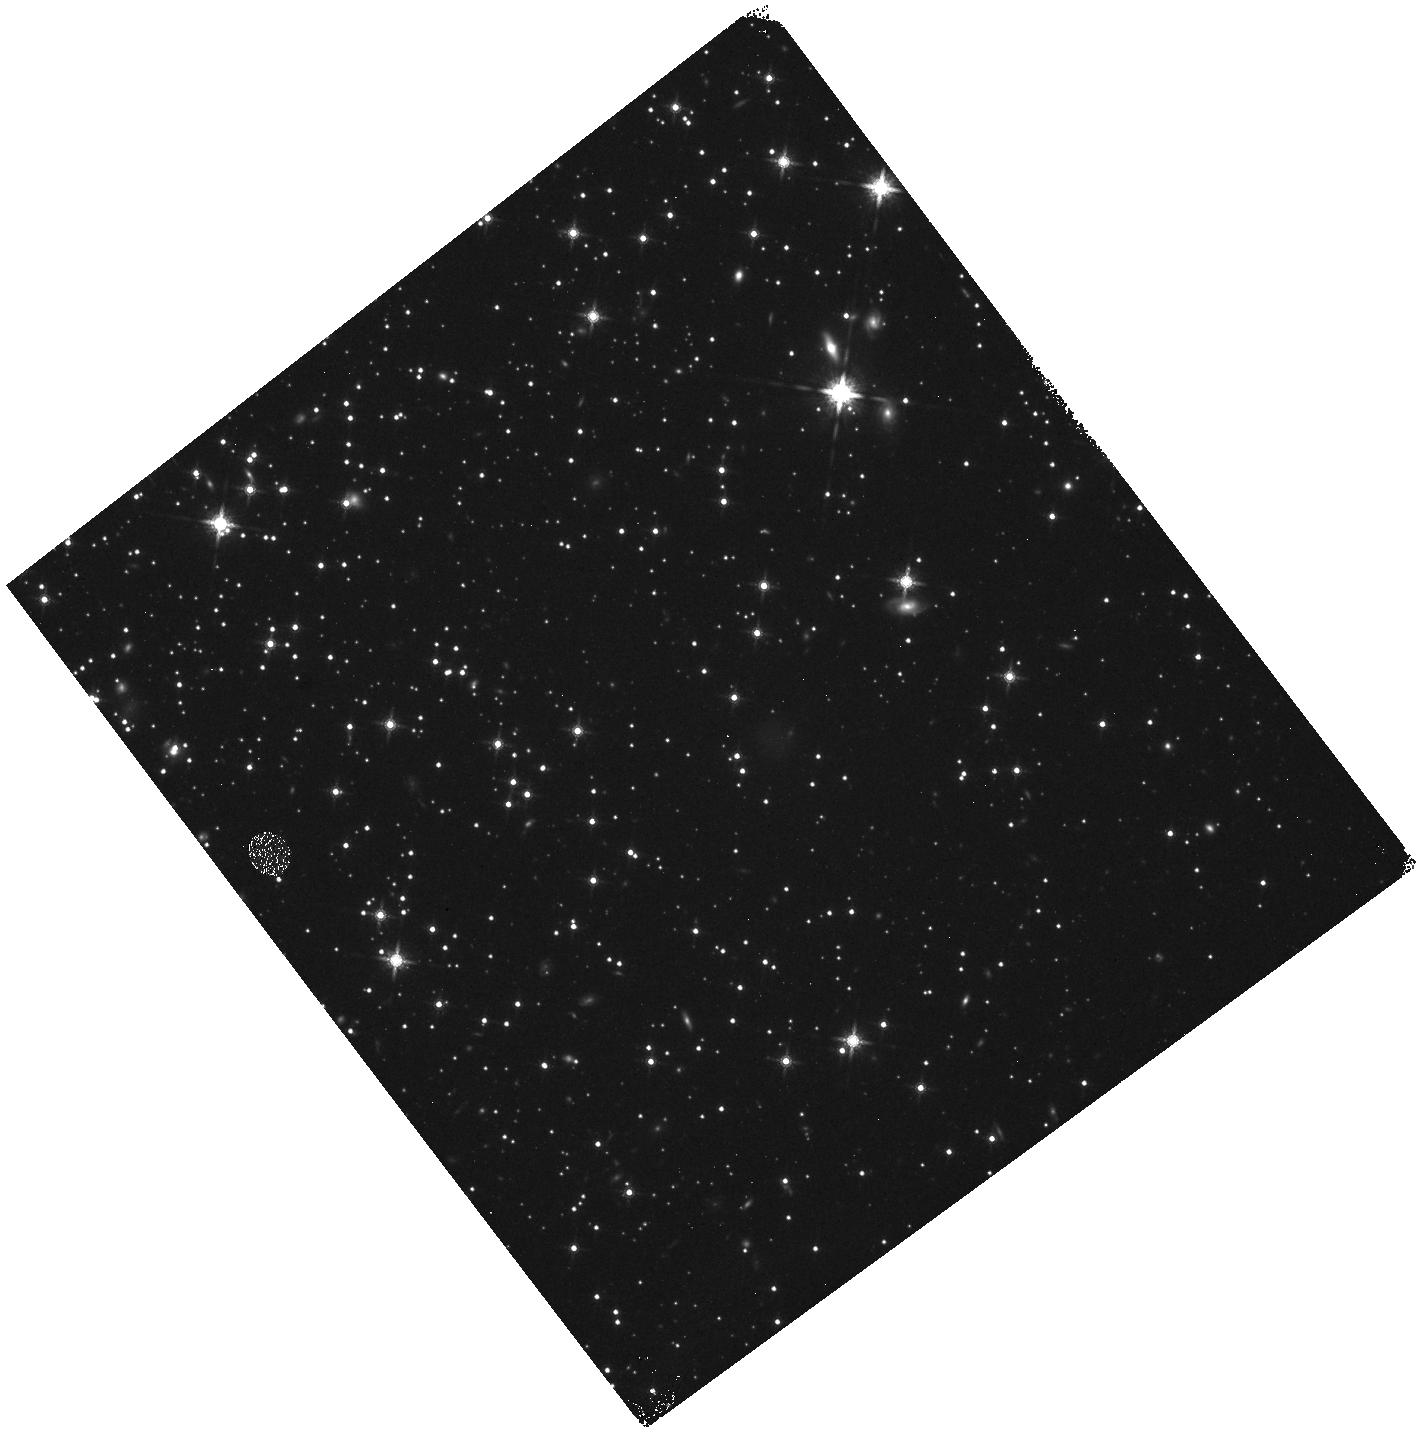
Target: NGC-288
Instrument: WFC3/IR
Filter: F160W
Exposure: 22 min
Observation ID: hst_16289_11_wfc3_ir_f160w_ieau11

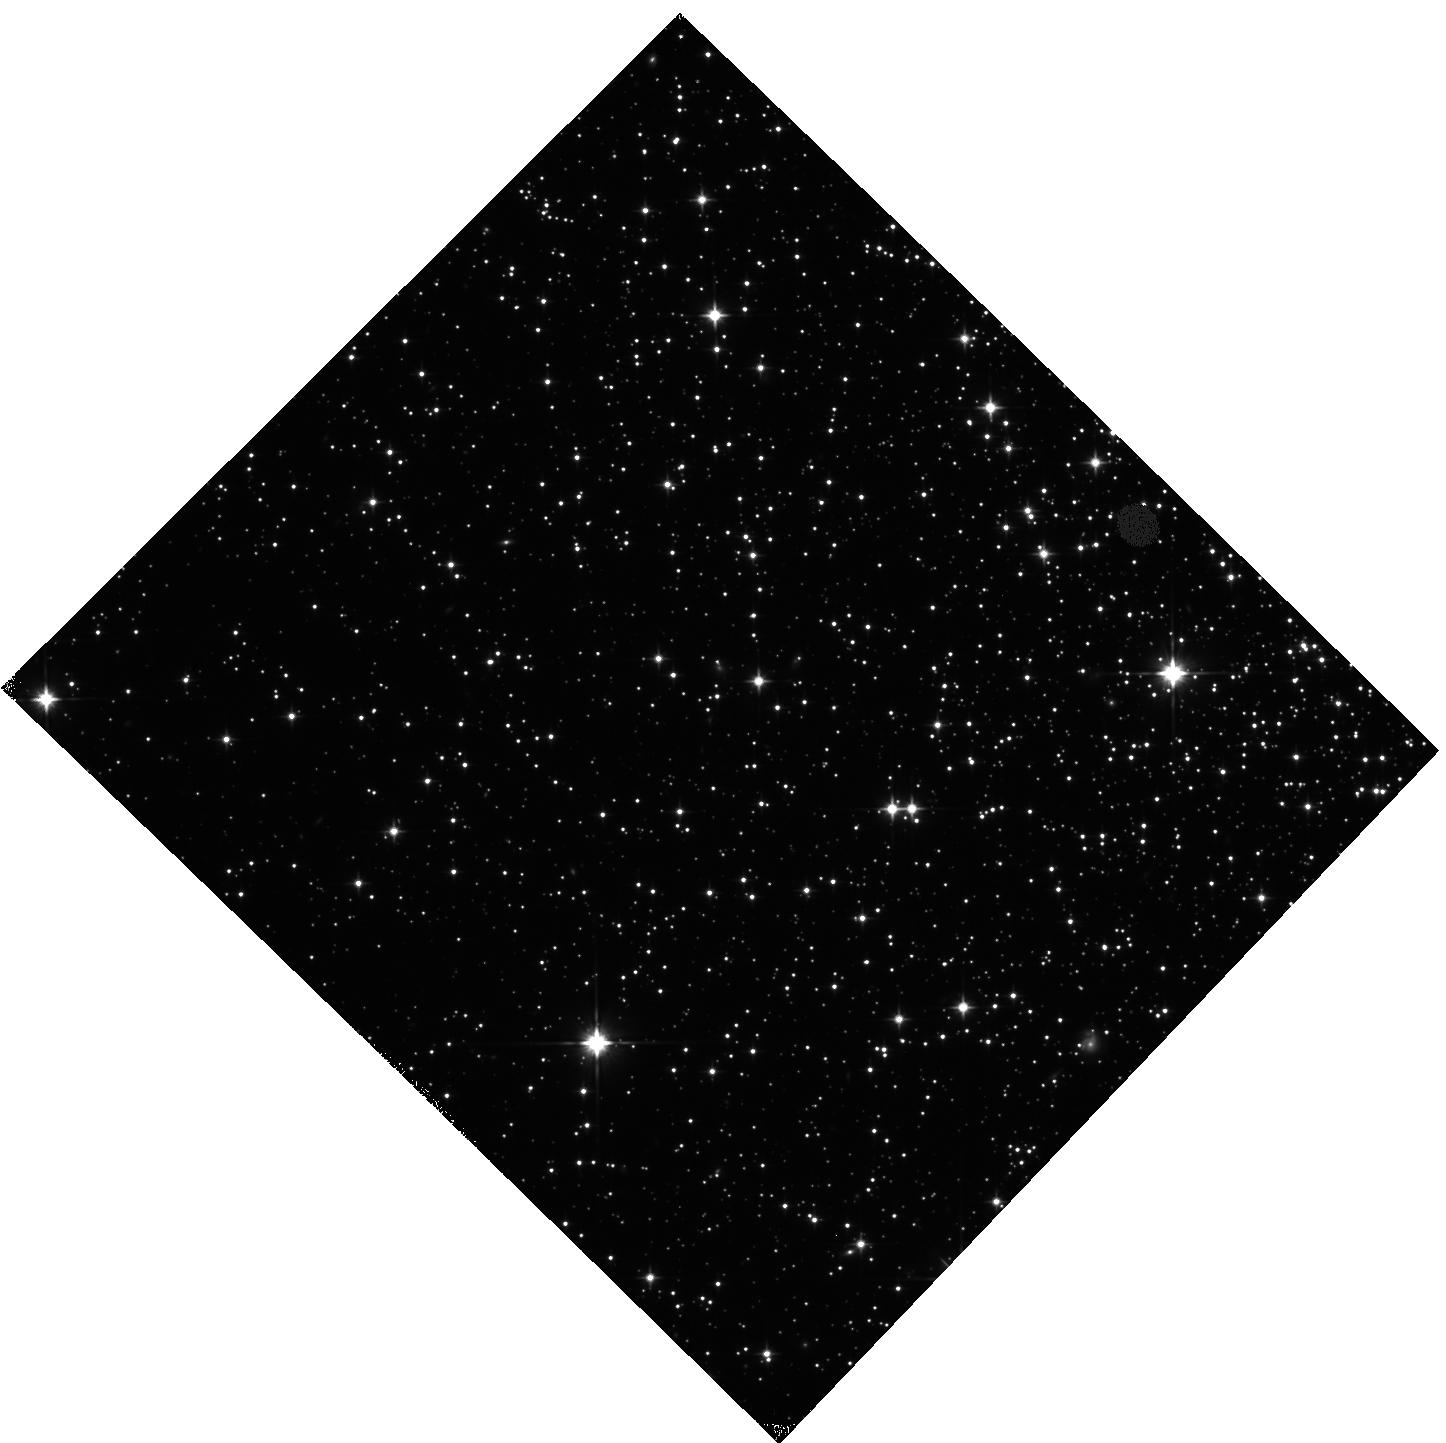
Target: M-5
Instrument: WFC3/IR
Filter: F110W
Exposure: 22 min
Observation ID: hst_16289_04_wfc3_ir_f110w_ieau04

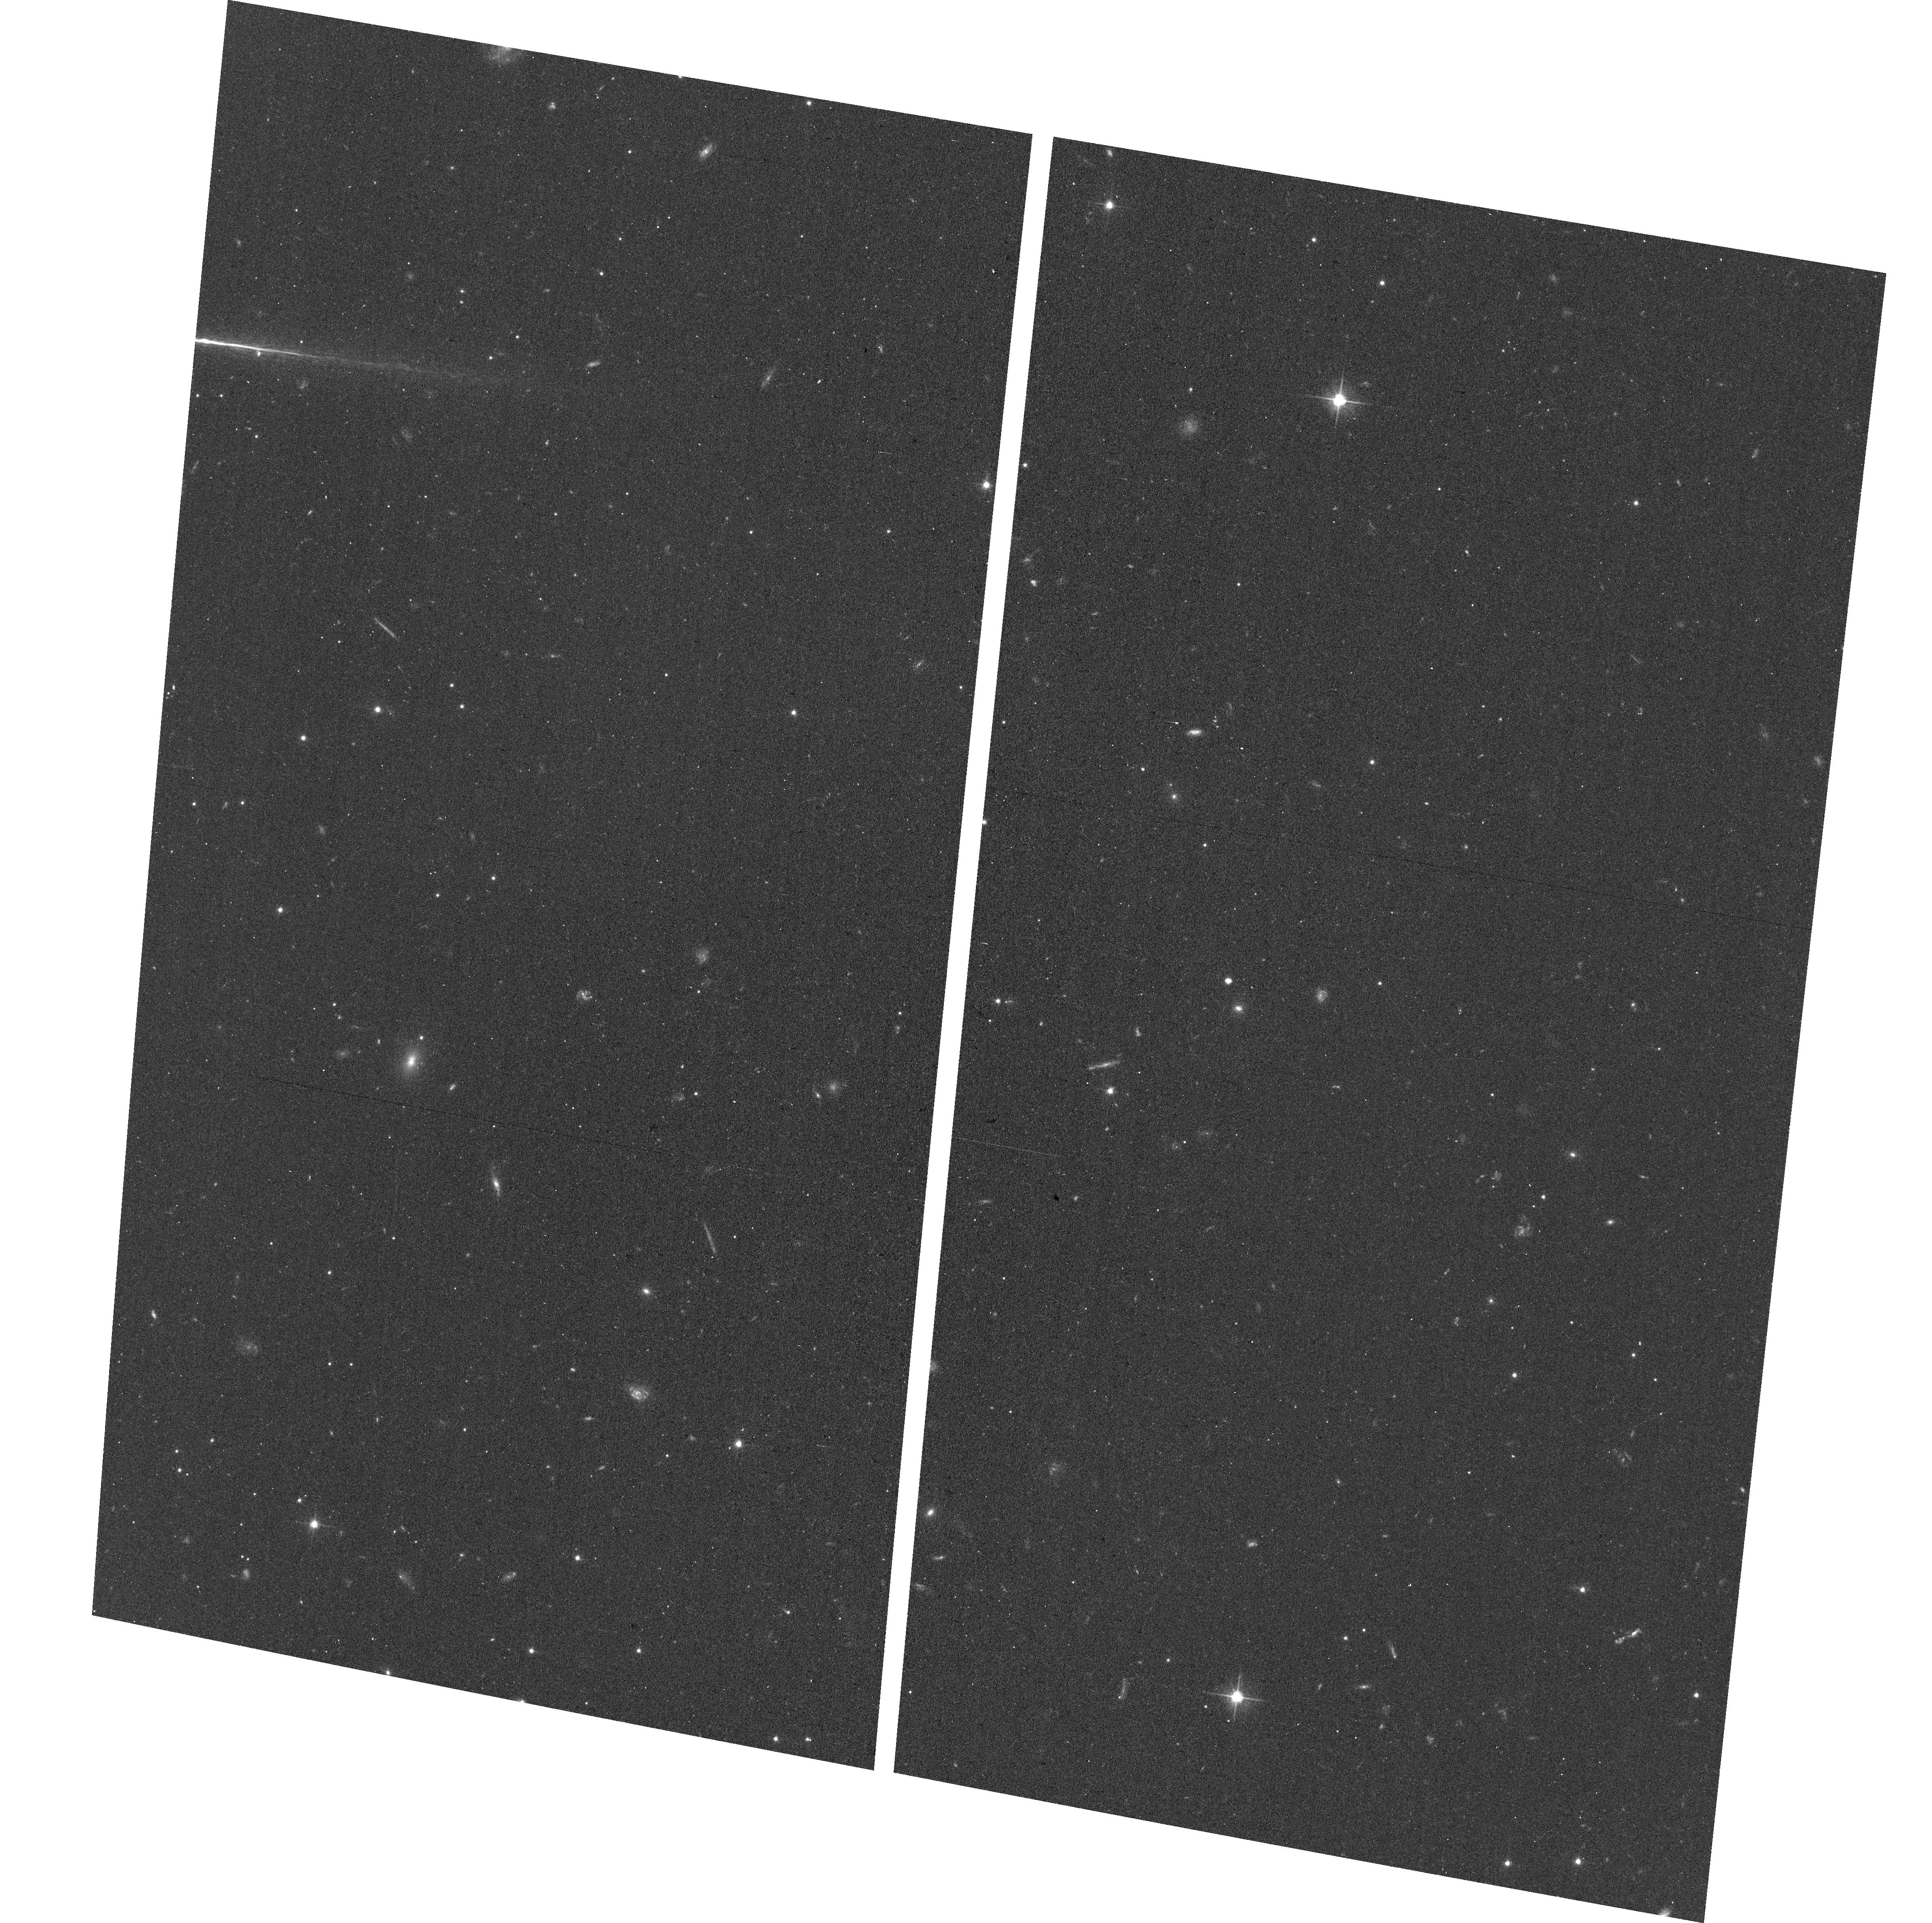
Target: field at RA 13.008°, Dec -26.552°
Instrument: ACS/WFC
Filter: F606W
Exposure: 16 min
Observation ID: hst_16289_11_acs_wfc_f606w_jeau11

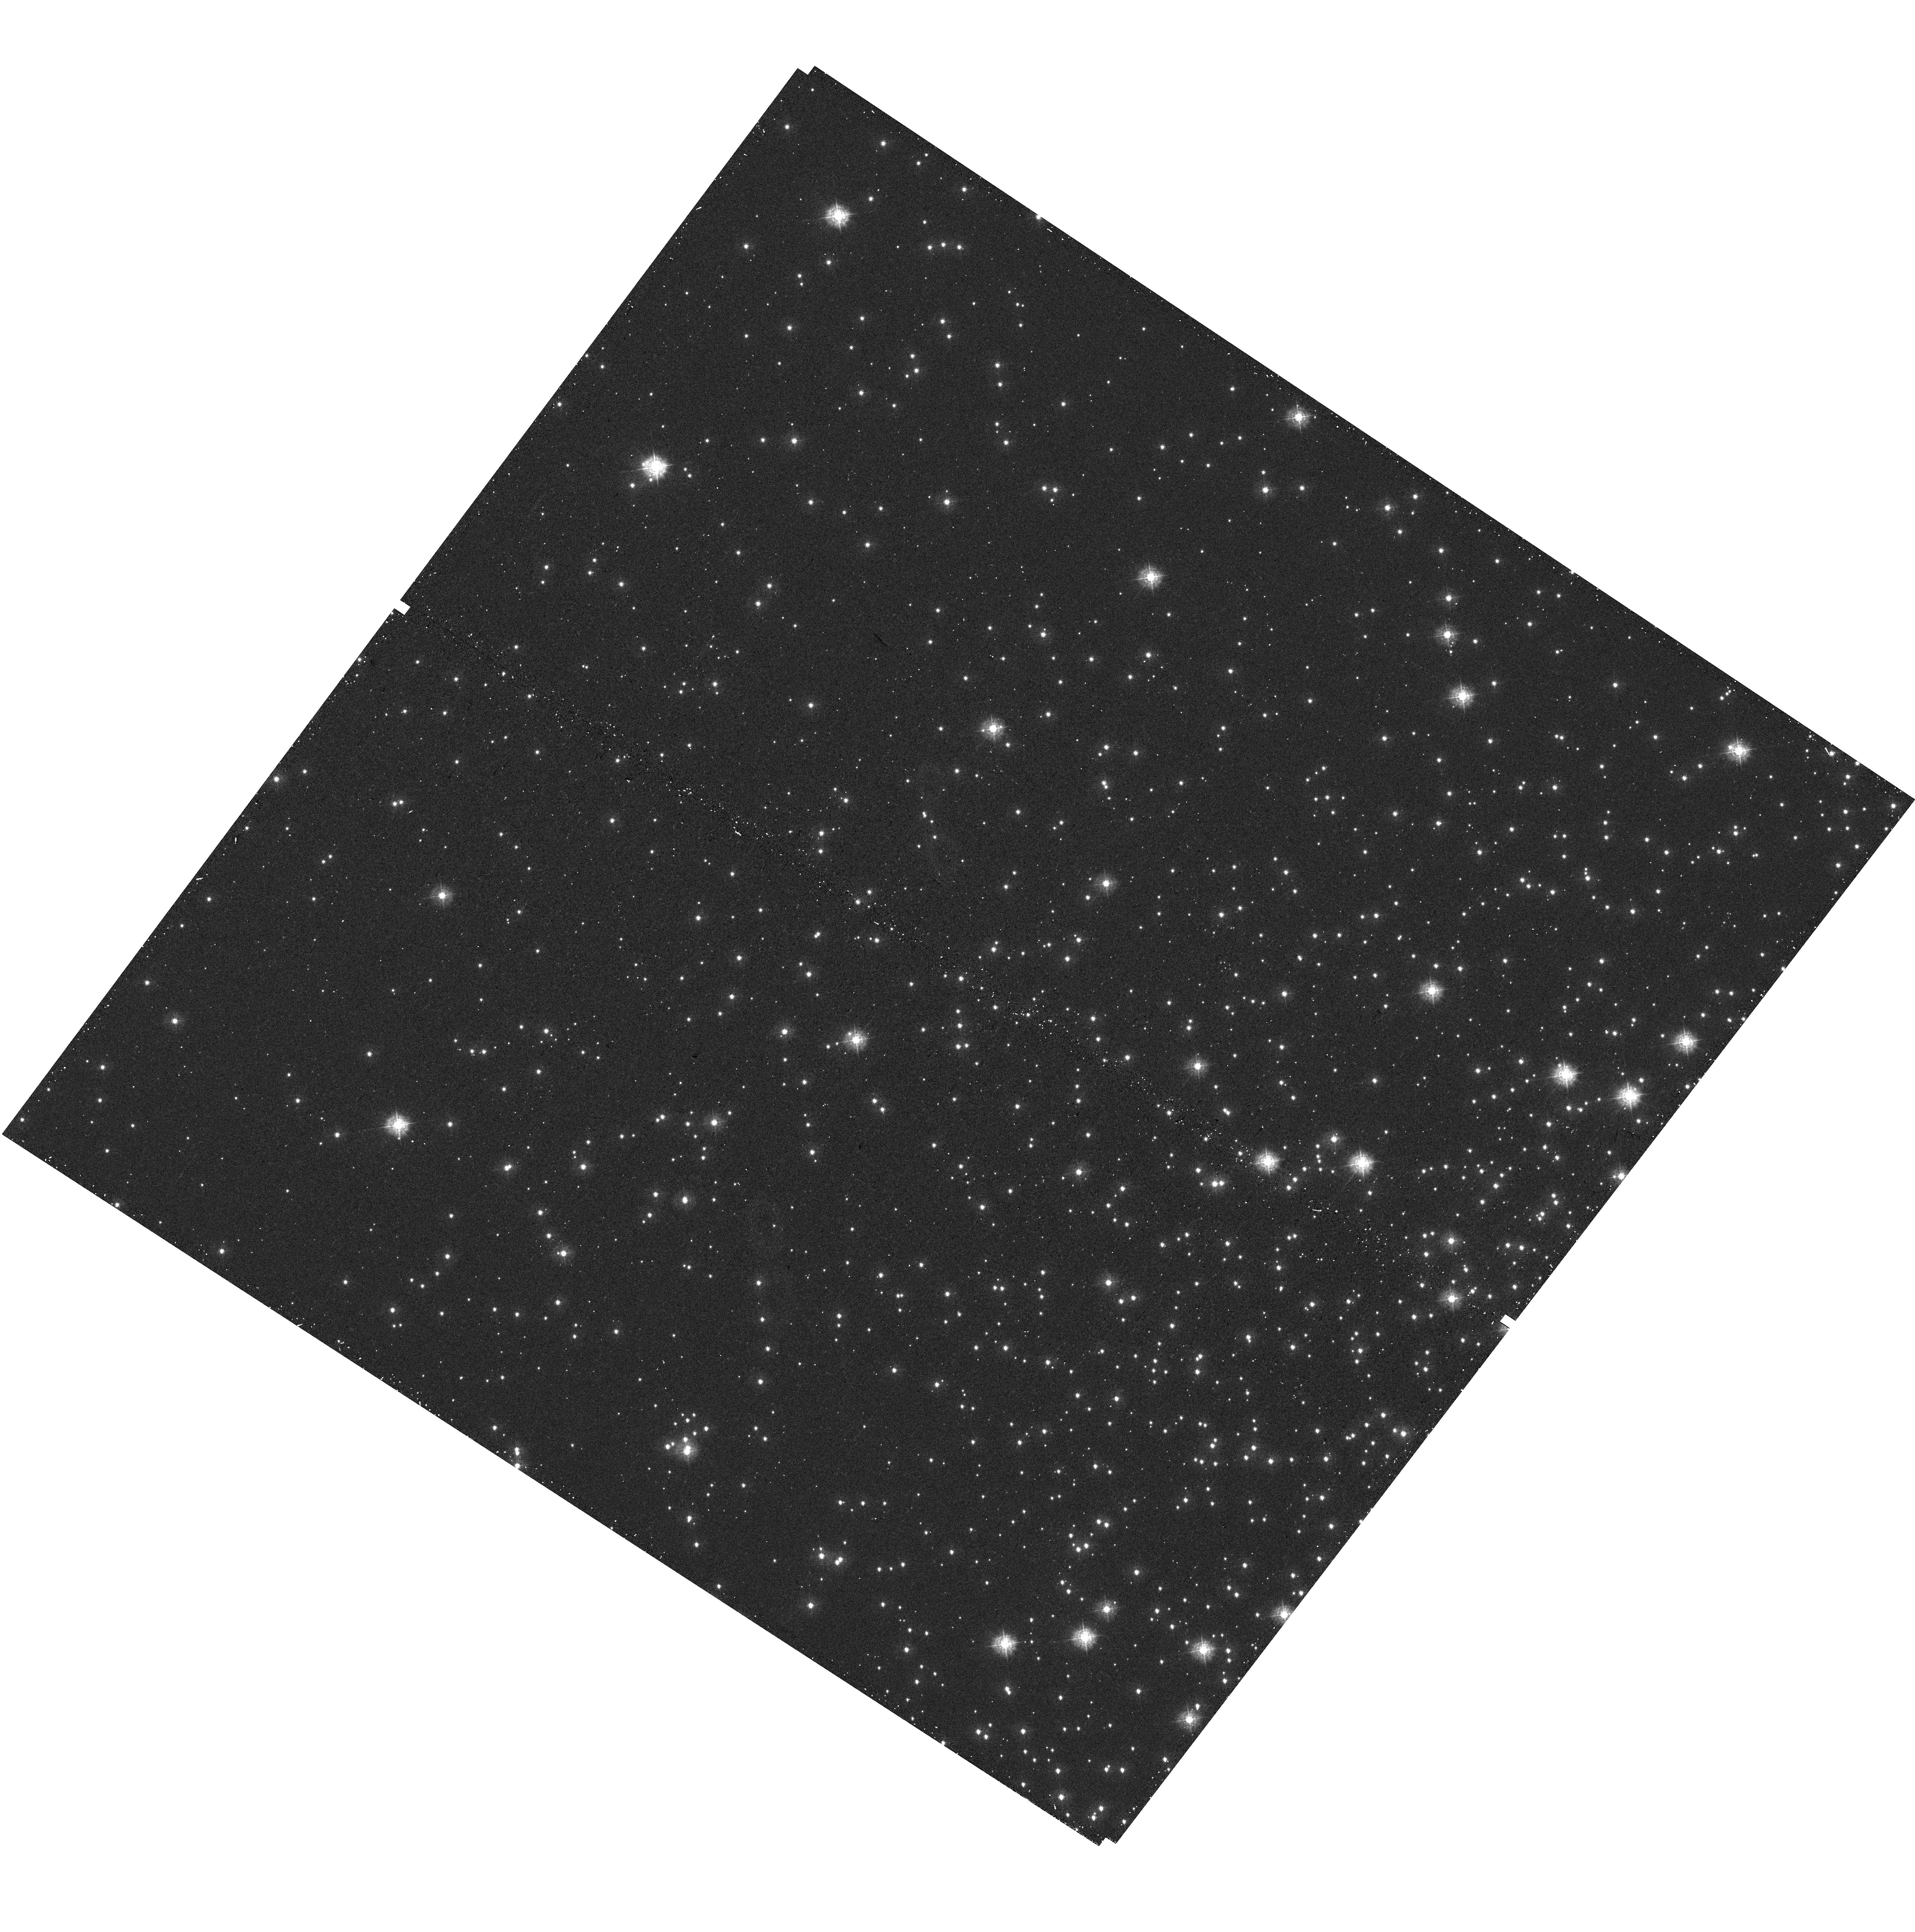
Target: M-4
Instrument: WFC3/UVIS
Filter: F336W
Exposure: 12 min
Observation ID: hst_16289_18_wfc3_uvis_f336w_ieau18

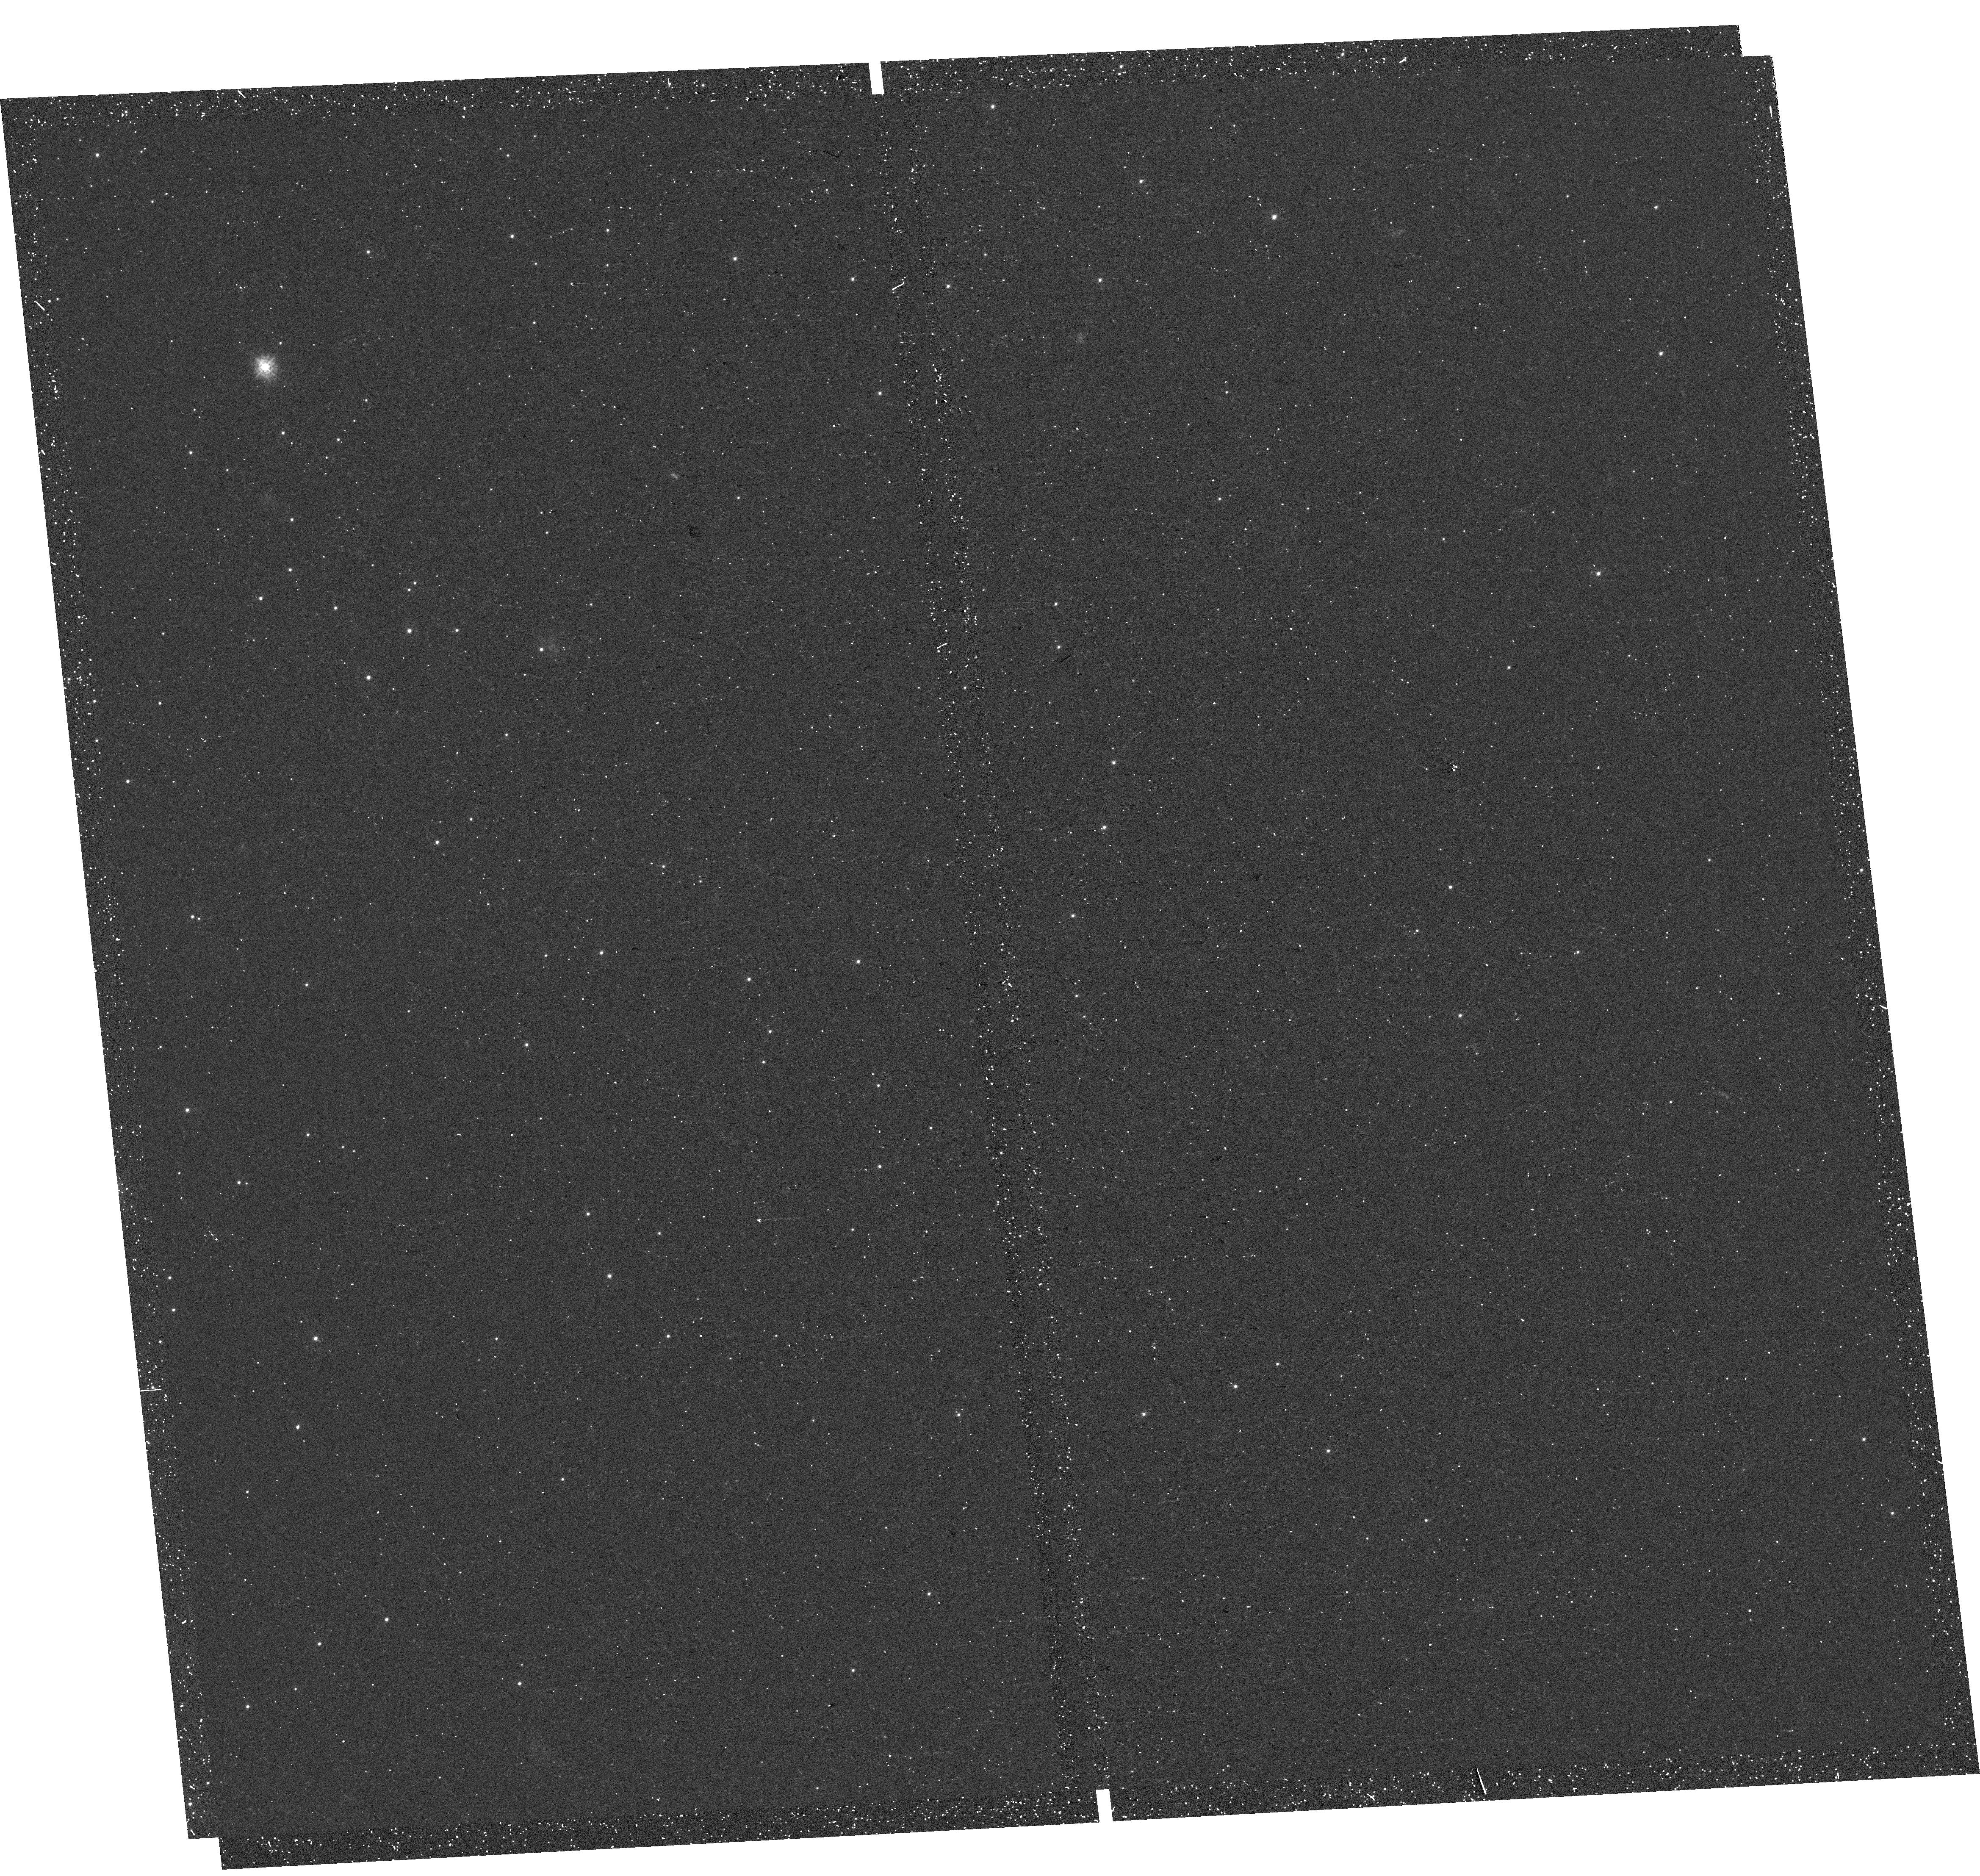
Target: NGC-288
Instrument: WFC3/UVIS
Filter: F275W
Exposure: 23 min
Observation ID: hst_16289_08_wfc3_uvis_f275w_ieau08

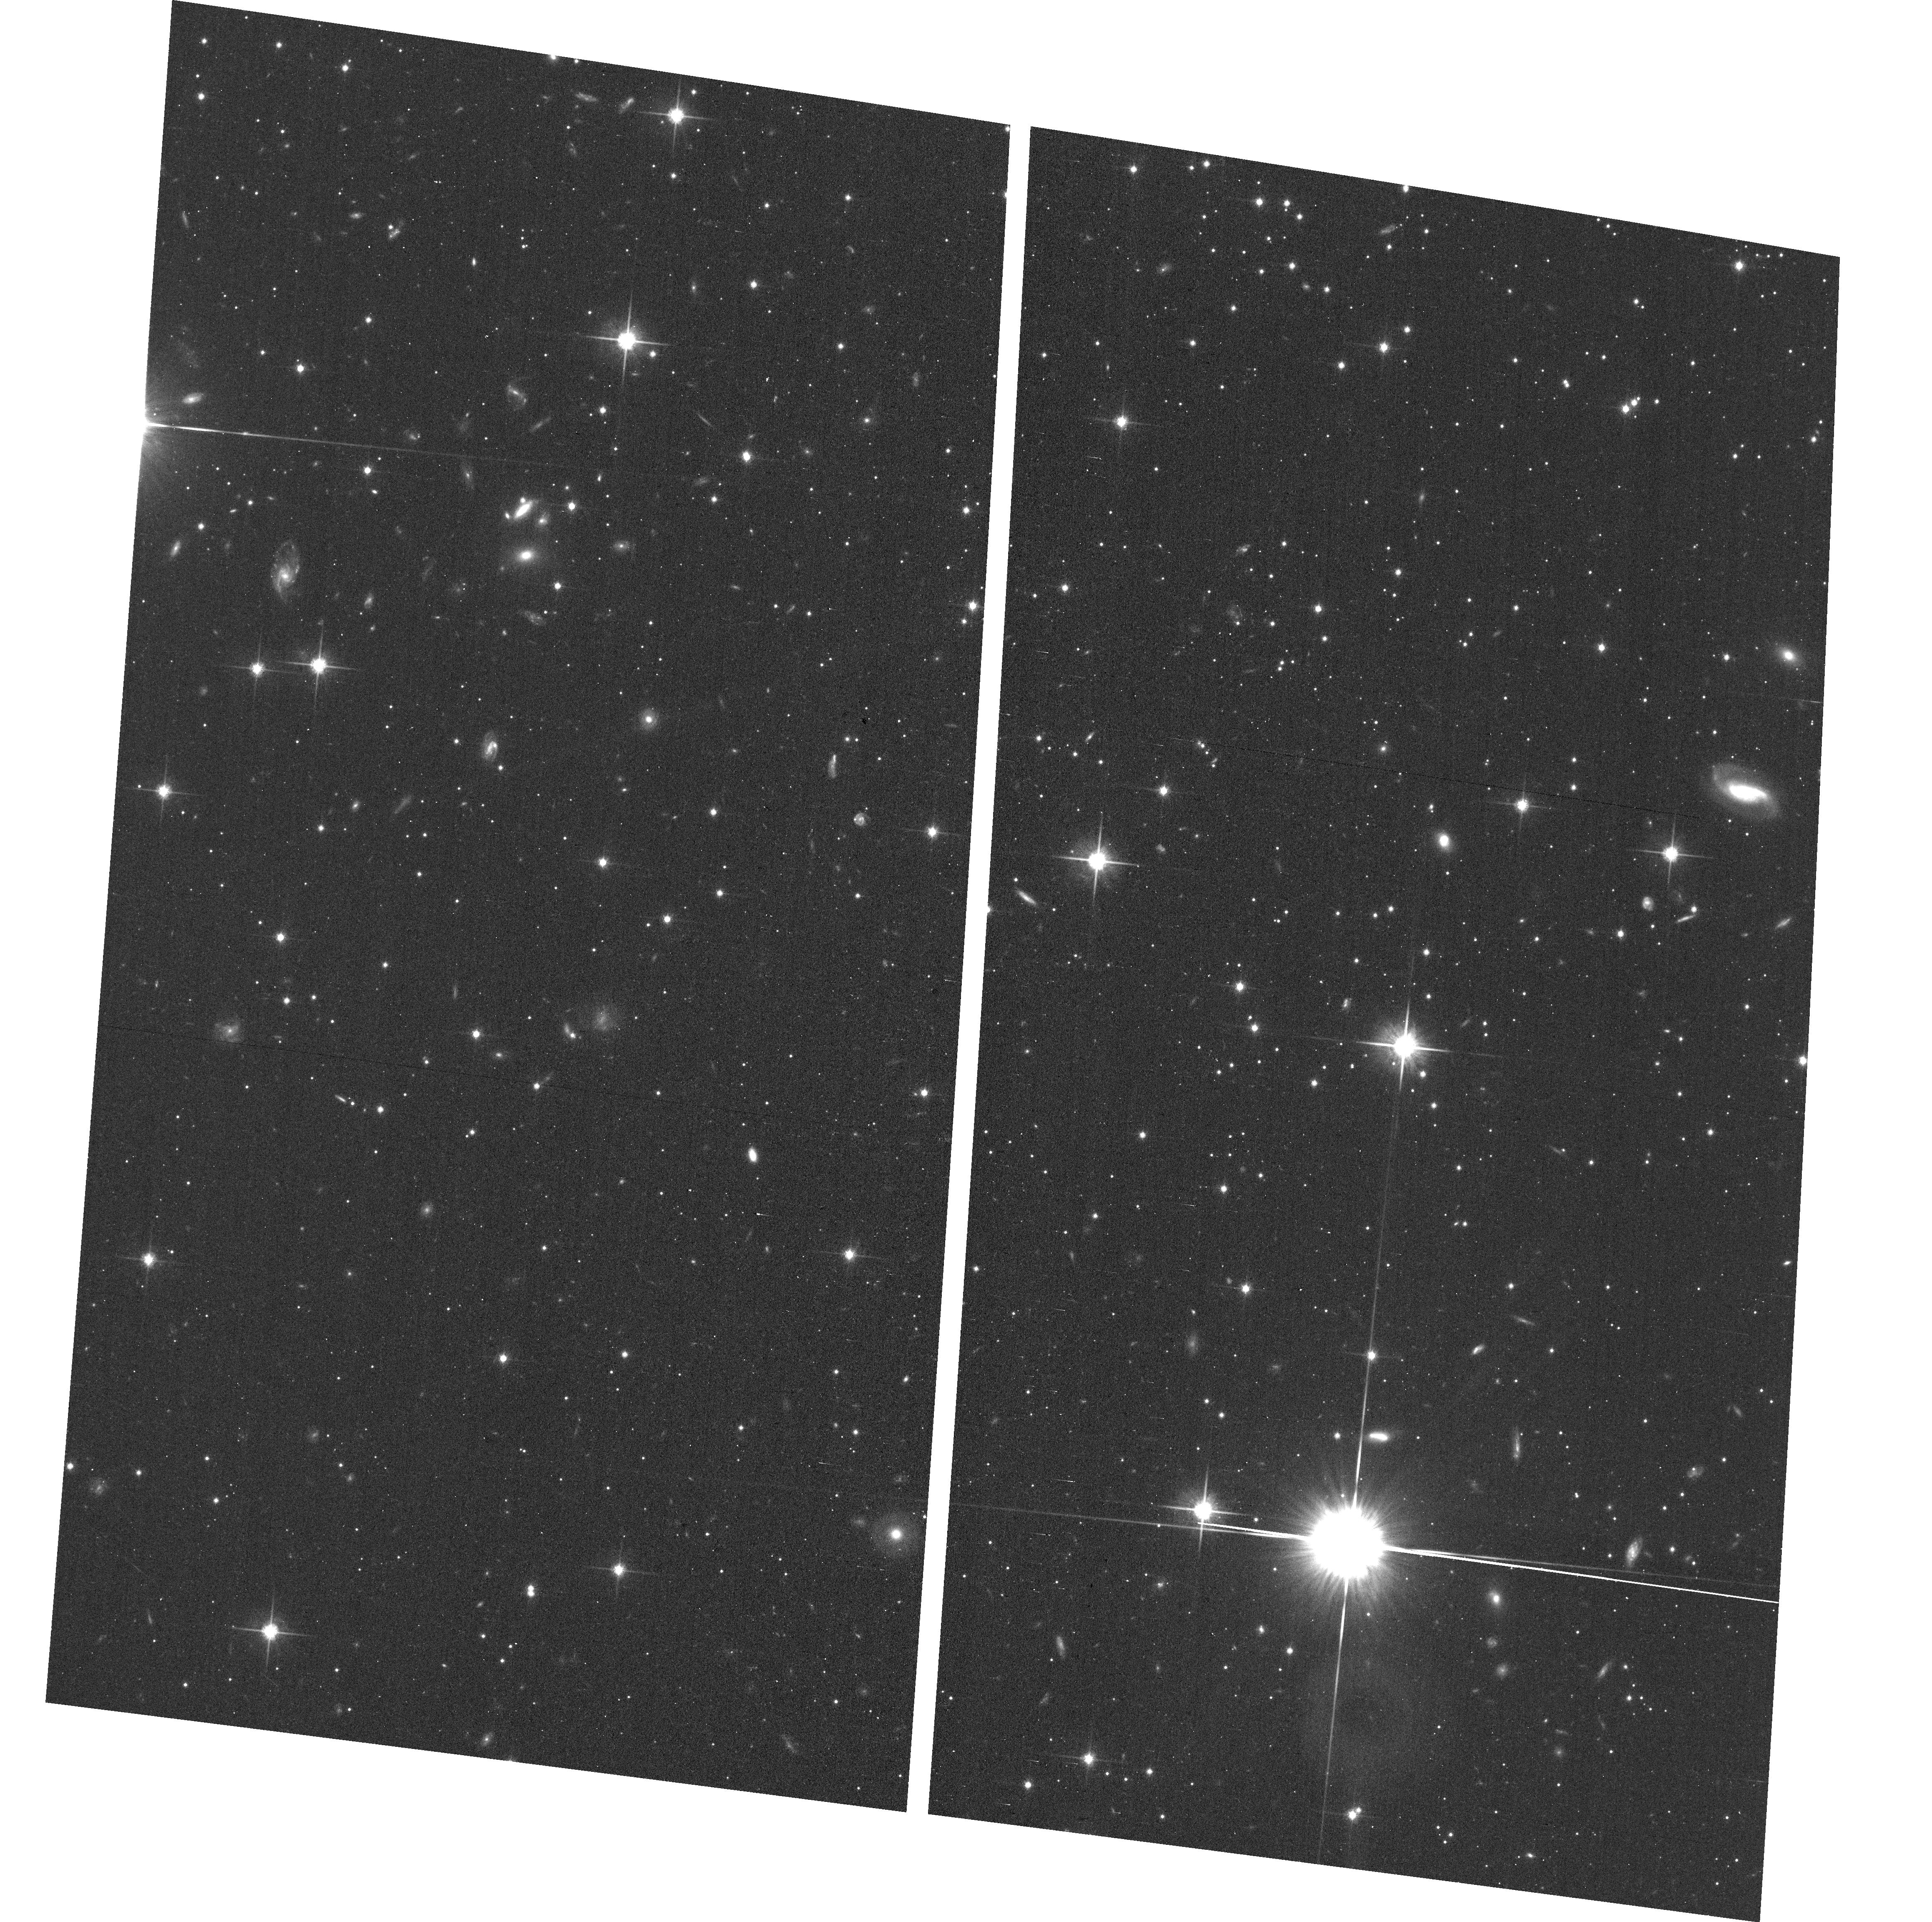
Target: field at RA 229.806°, Dec 1.998°
Instrument: ACS/WFC
Filter: F814W
Exposure: 16 min
Observation ID: hst_16289_06_acs_wfc_f814w_jeau06

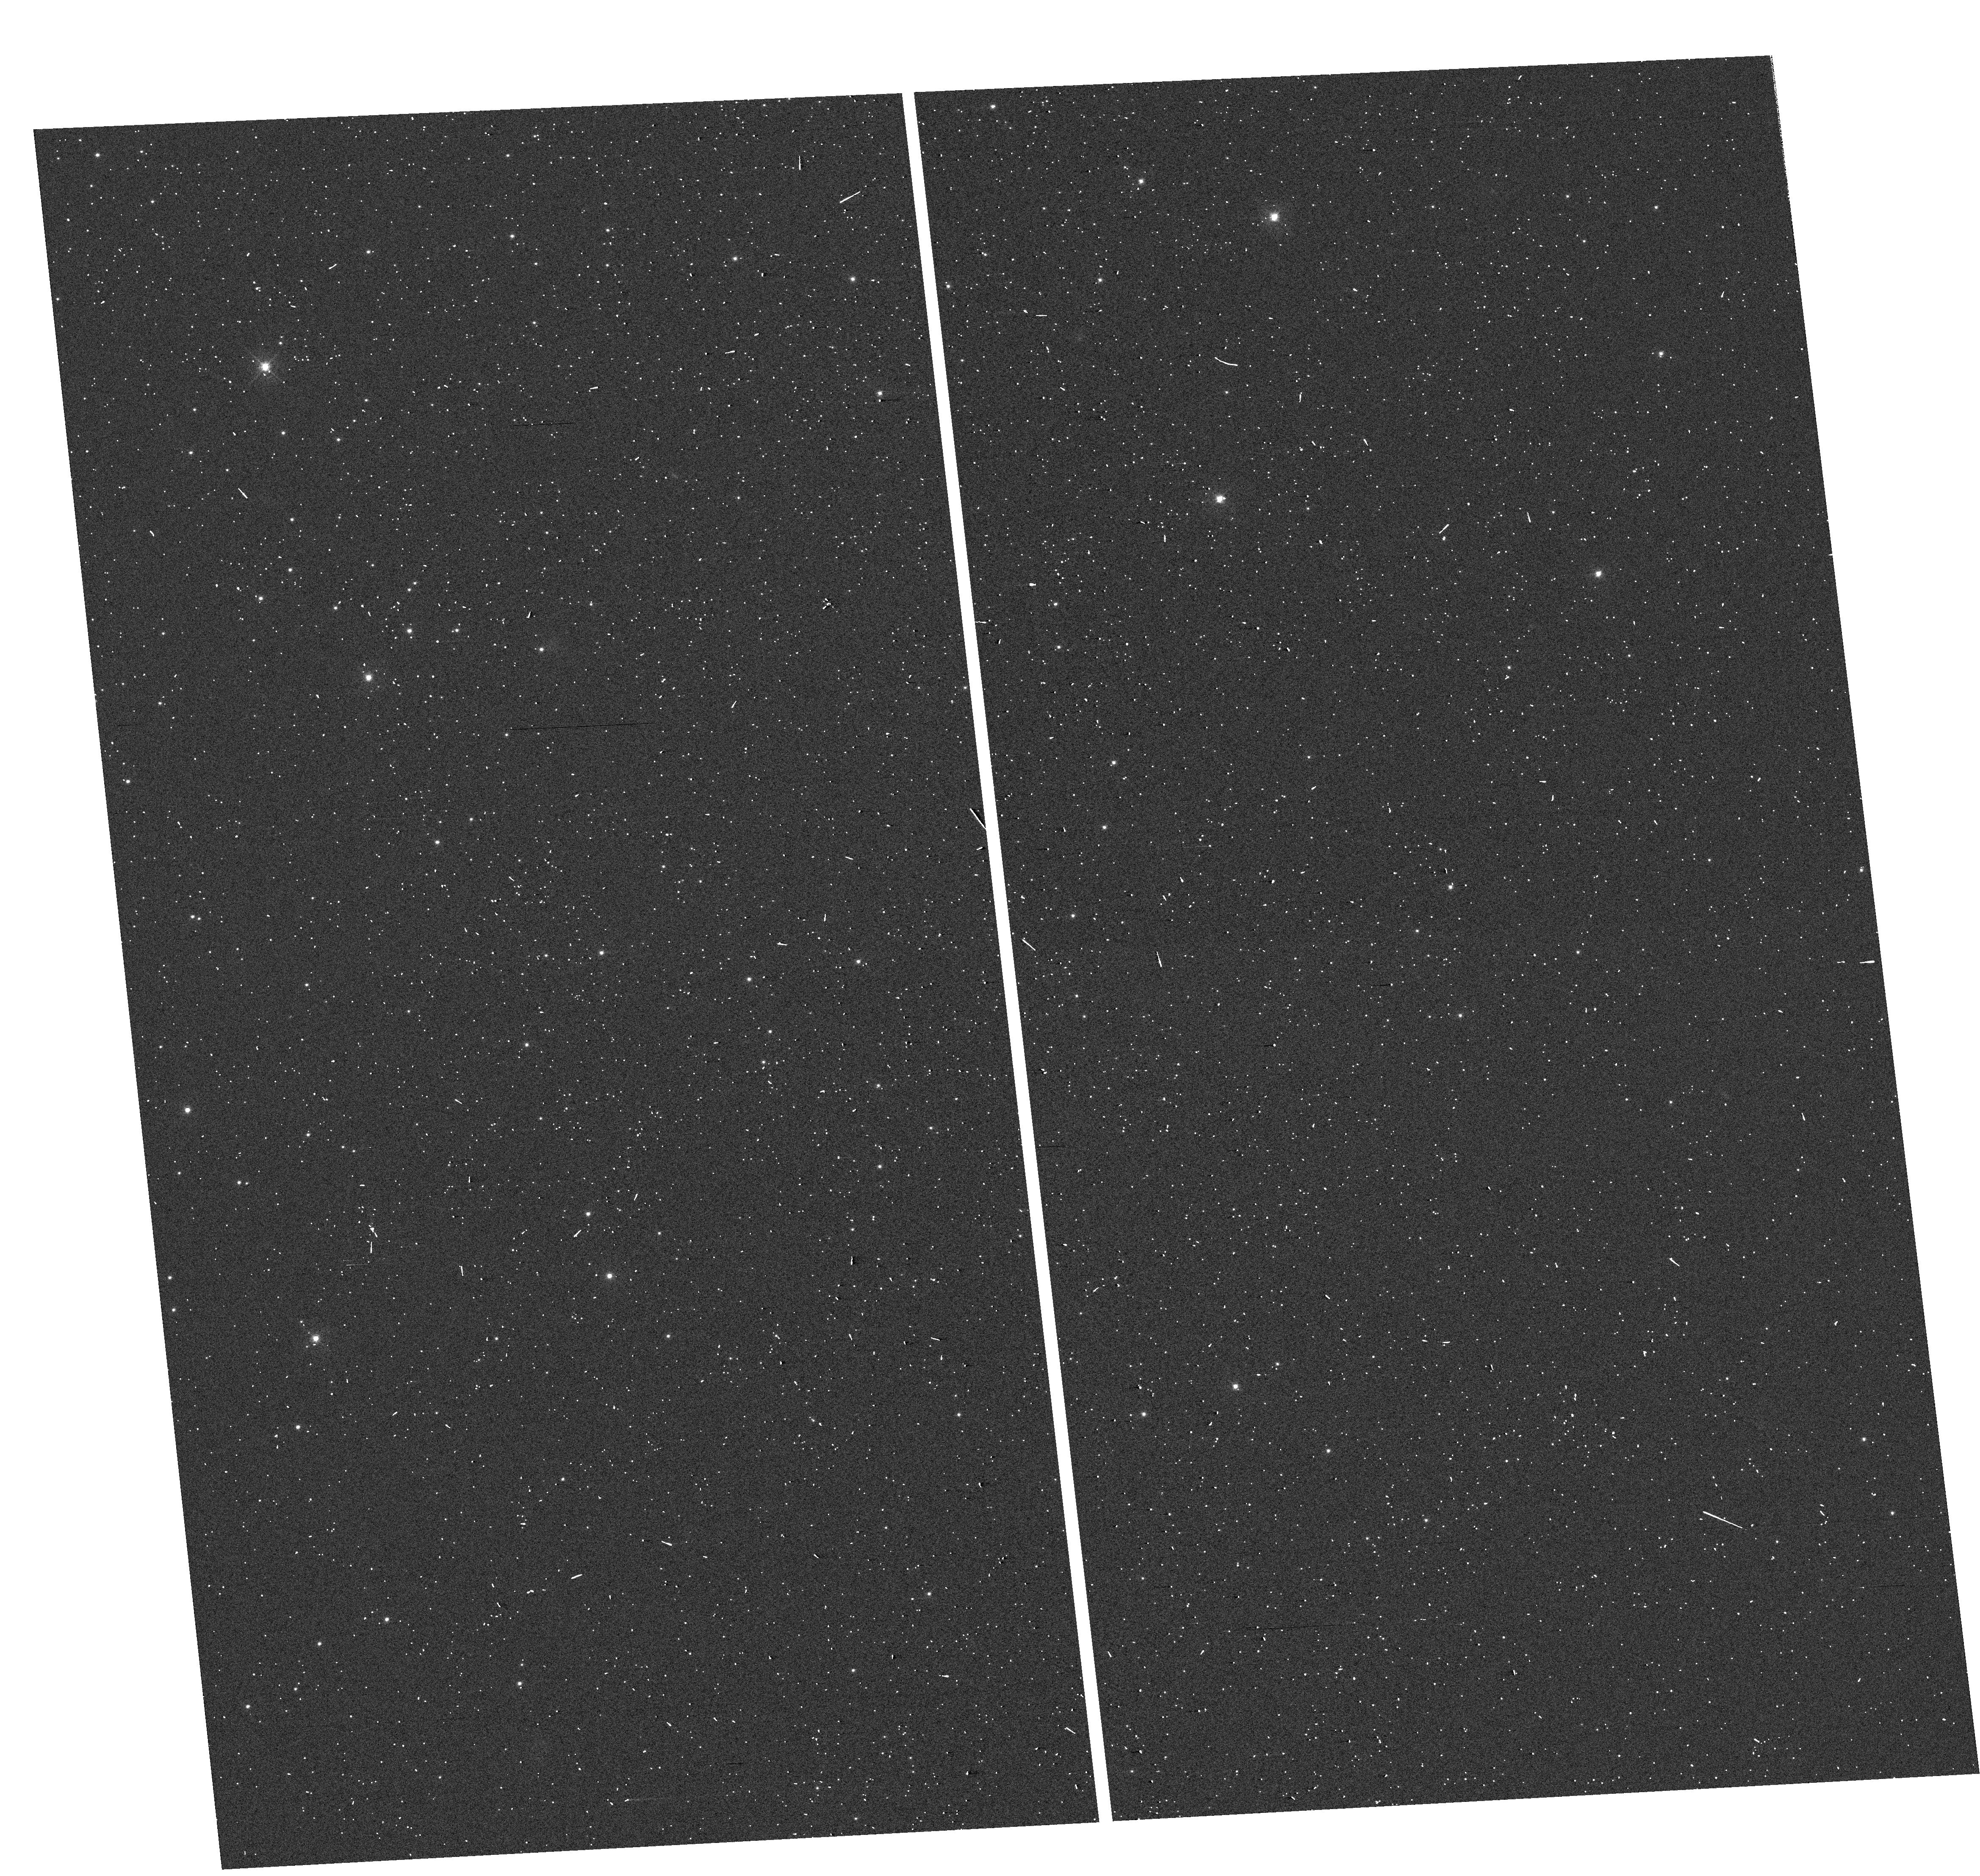
Target: NGC-288
Instrument: WFC3/UVIS
Filter: F438W
Exposure: 2 min
Observation ID: hst_16289_08_wfc3_uvis_f438w_ieau08

Multiple stellar populations in Globular Clusters: exploring the low mass regime (PI: Milone, Antonino Paolo)

Two broad scenarios have been suggested for the long-held problem of the formation of multiple populations (MPs) in Globular Clusters (GCs). According to the first option, GCs have experienced multiple star-formation episodes and provided a major contribution to the mass of the Galactic halo. As the alternative, there was a single star-formation episode, but a fraction of stars has successively accreted material processed and ejected by massive stars of the same generation. The mass functions (MFs) and the chemical composition of very-low mass M-dwarfs are the missing observational constraints to disentangle between the two scenarios. Historically, MPs in the GCs have been mostly investigated from UV and visual filters that are very sensitive to the bizarre chemical composition of the GC stars more massive than ~0.6 solar masses. Due to the observational limits of the UV detectors, the faintest region of the color-magnitude diagram (CMD) is nearly unexplored. In the era of JWST, blind to the UV, the recent discovery, based on NIR HST photometry, of multiple sequences of very-low mass stars has provided a new window to study MPs. We propose to combine F110W and F160W photometry, which allows us to investigate the MPs phenomenon in the poorly-explored M-dwarf regime, with F275W, F336W, and F438W data, mandatory to explore the brightest region of the CMD. From the synergy of NIR, optical and UV photometry we will constrain the chemical composition of the MPs and derive for the first time their mass-functions in the interval between ~0.1 and 0.8 solar masses. Our results will provide a major step forward to constrain the formation scenarios of MPs